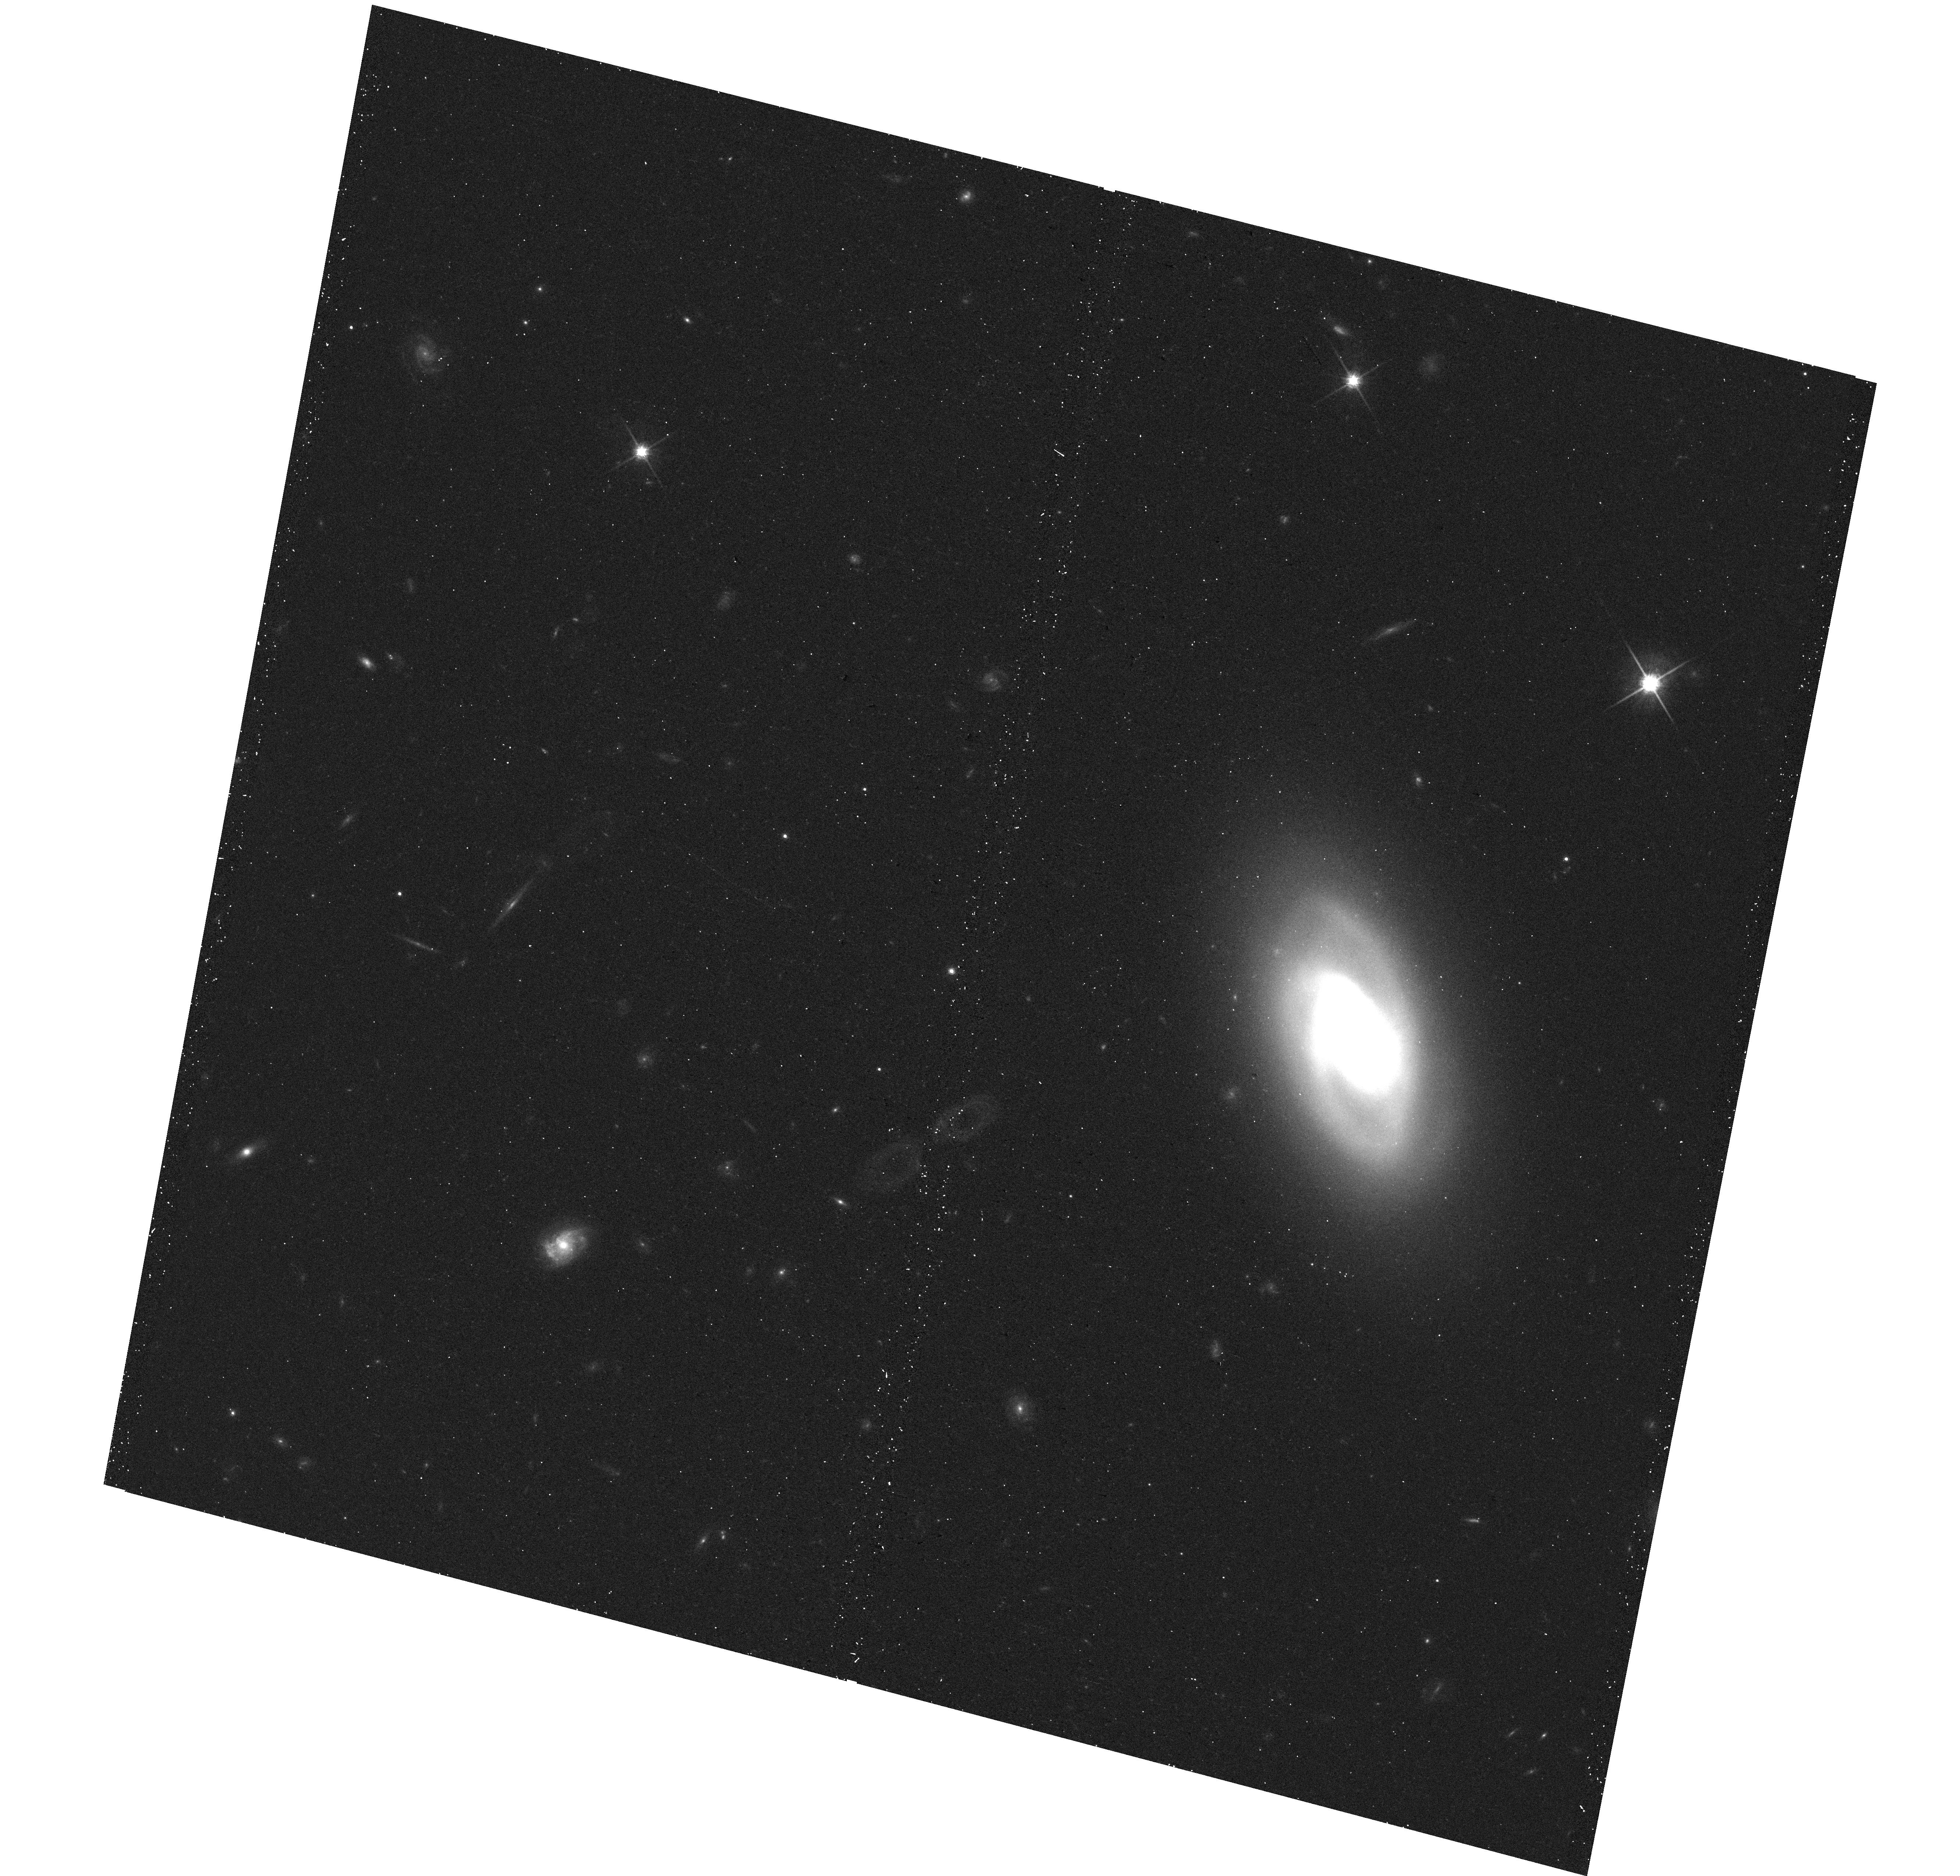
Target: IC-0860
Instrument: WFC3/UVIS
Filter: F814W
Exposure: 12 min
Observation ID: hst_14715_02_wfc3_uvis_f814w_id8n02

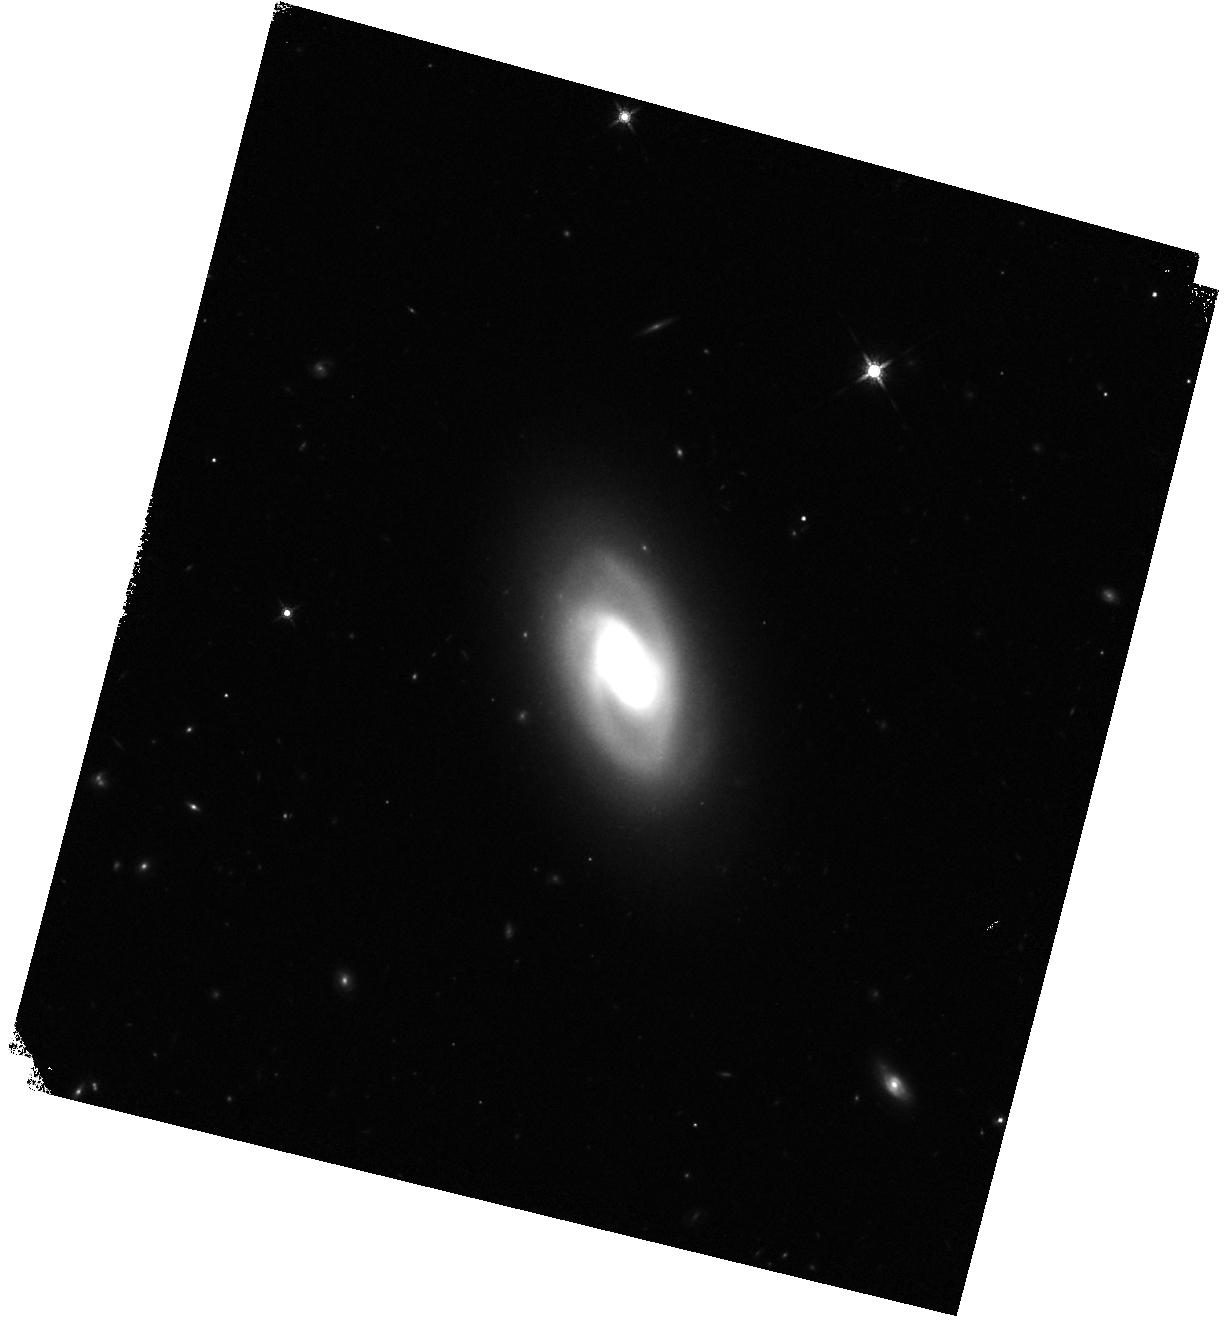
Target: IC-0860
Instrument: WFC3/IR
Filter: F160W
Exposure: 7 min
Observation ID: hst_14715_02_wfc3_ir_f160w_id8n02

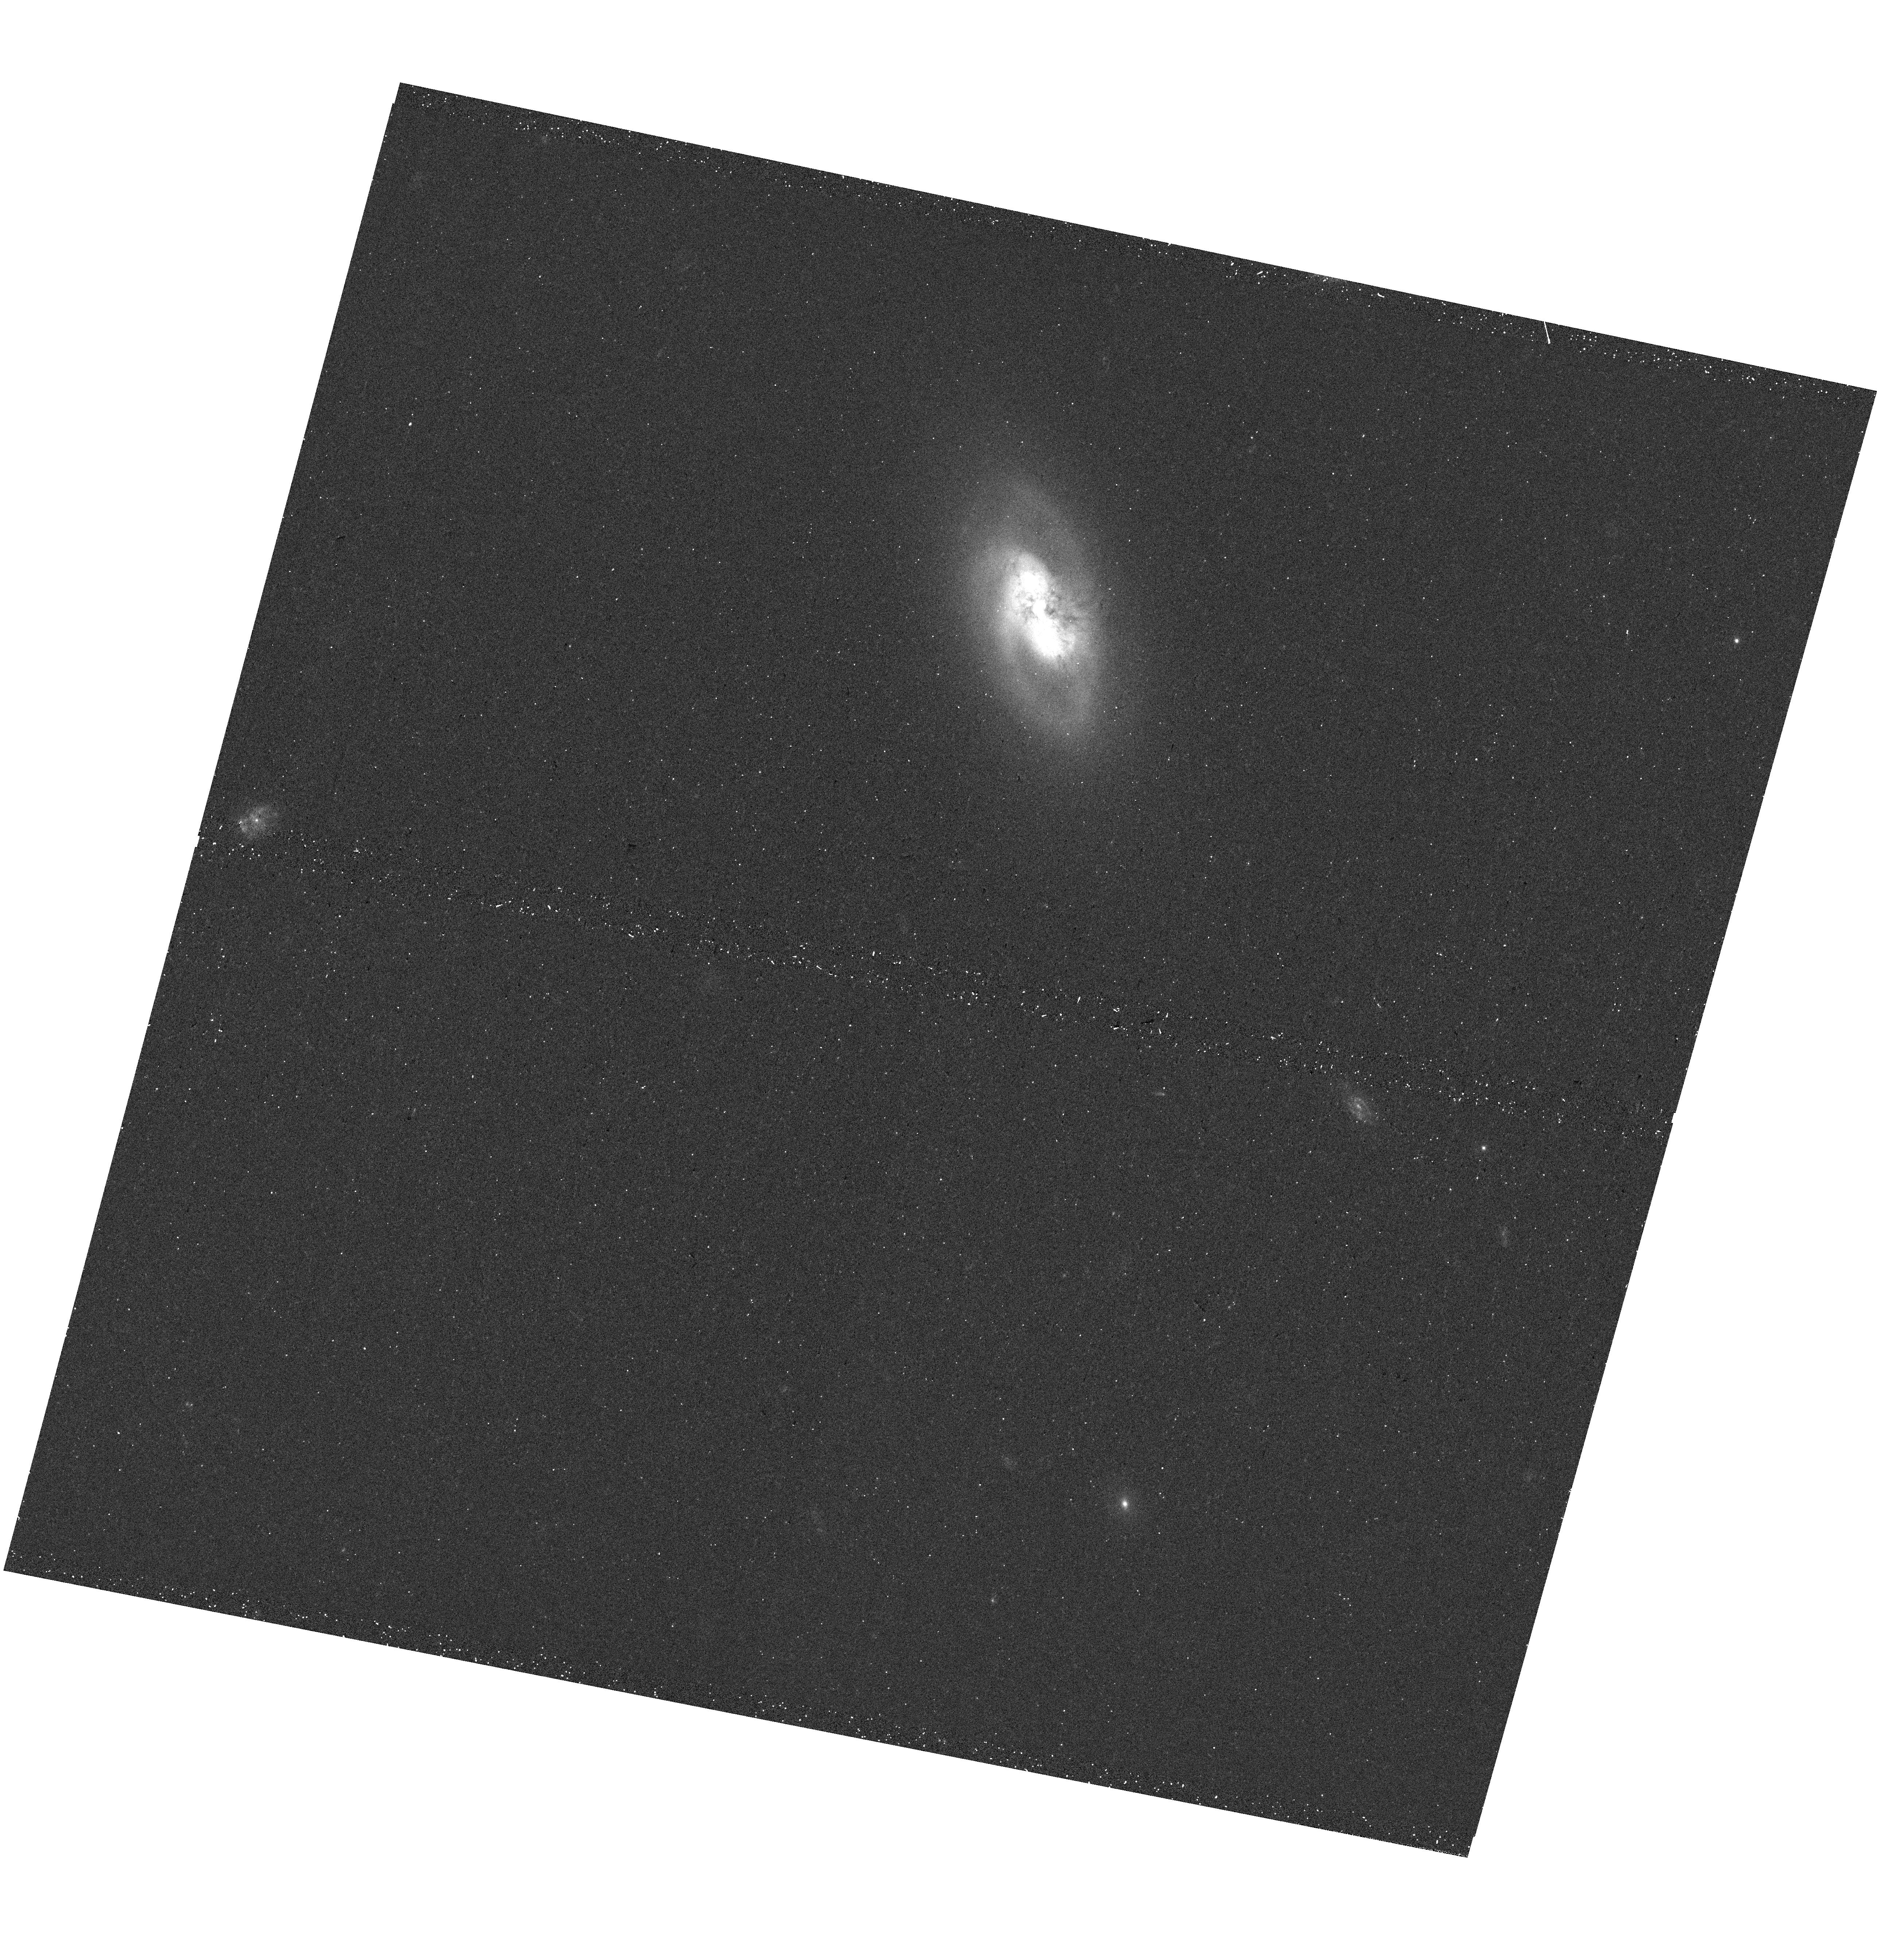
Target: IC-0860
Instrument: WFC3/UVIS
Filter: F438W
Exposure: 10 min
Observation ID: hst_14715_01_wfc3_uvis_f438w_id8n01

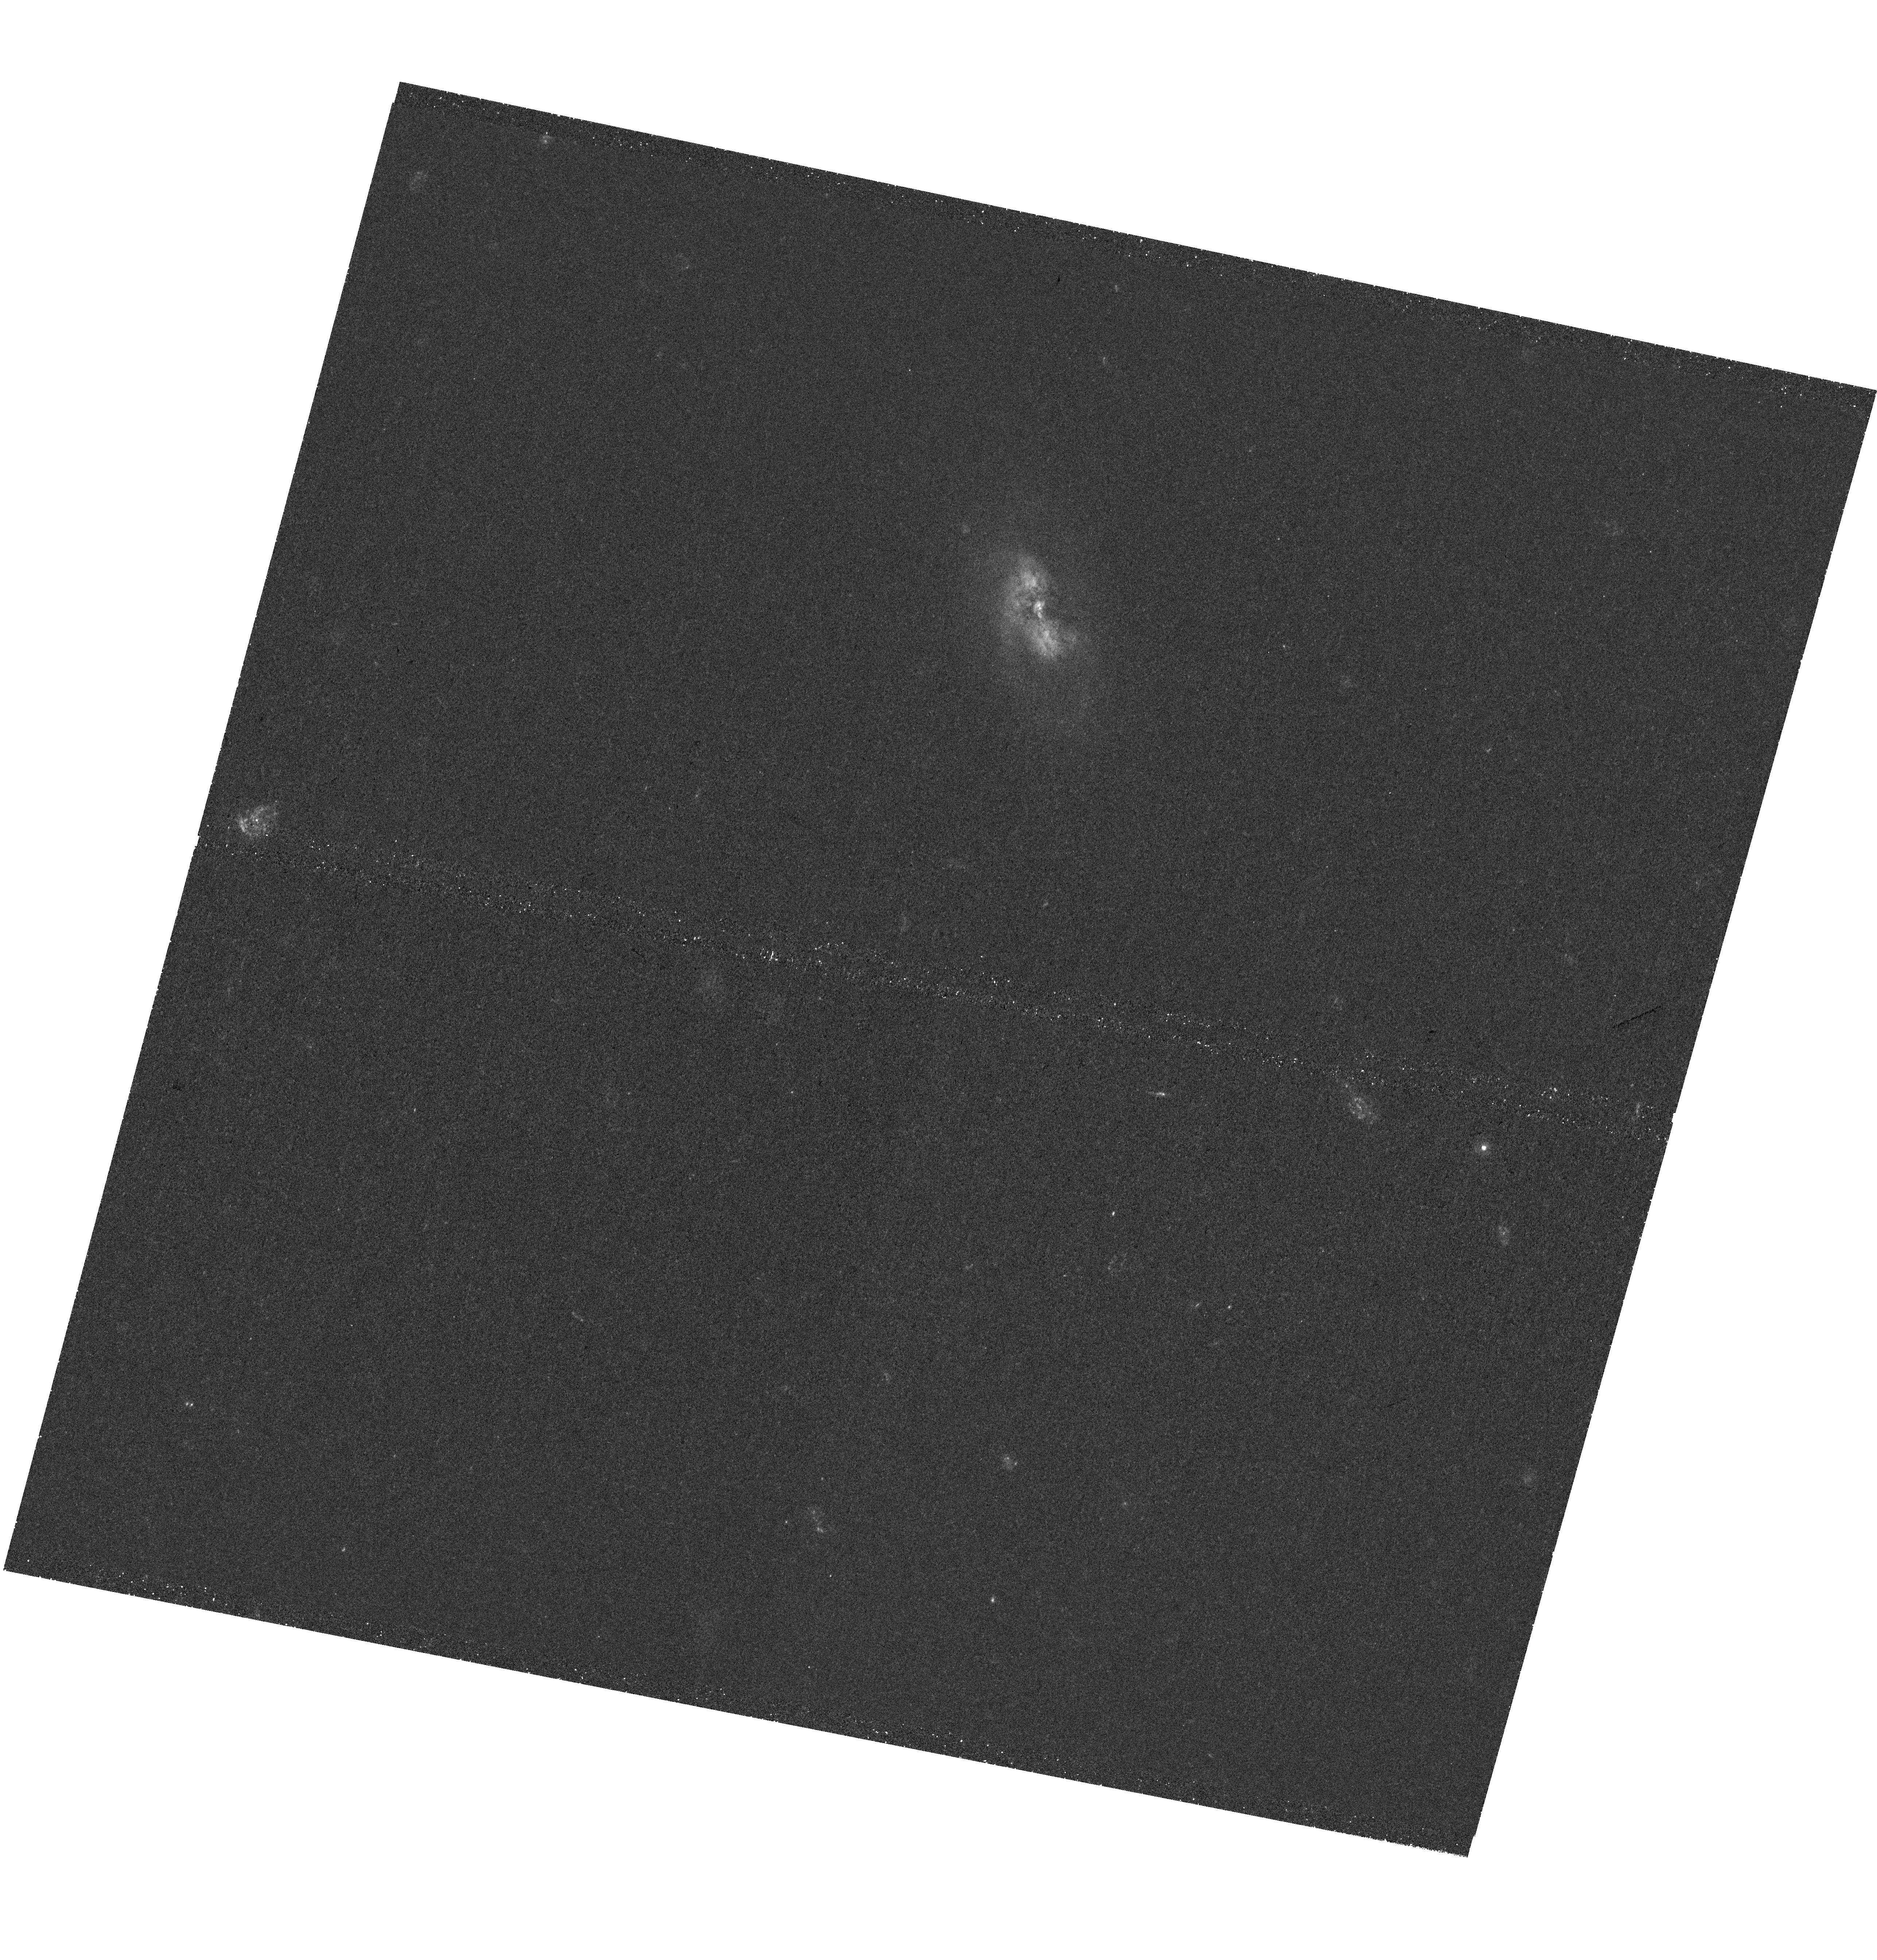
Target: IC-0860
Instrument: WFC3/UVIS
Filter: F275W
Exposure: 1.4 h
Observation ID: hst_14715_01_wfc3_uvis_f275w_id8n01

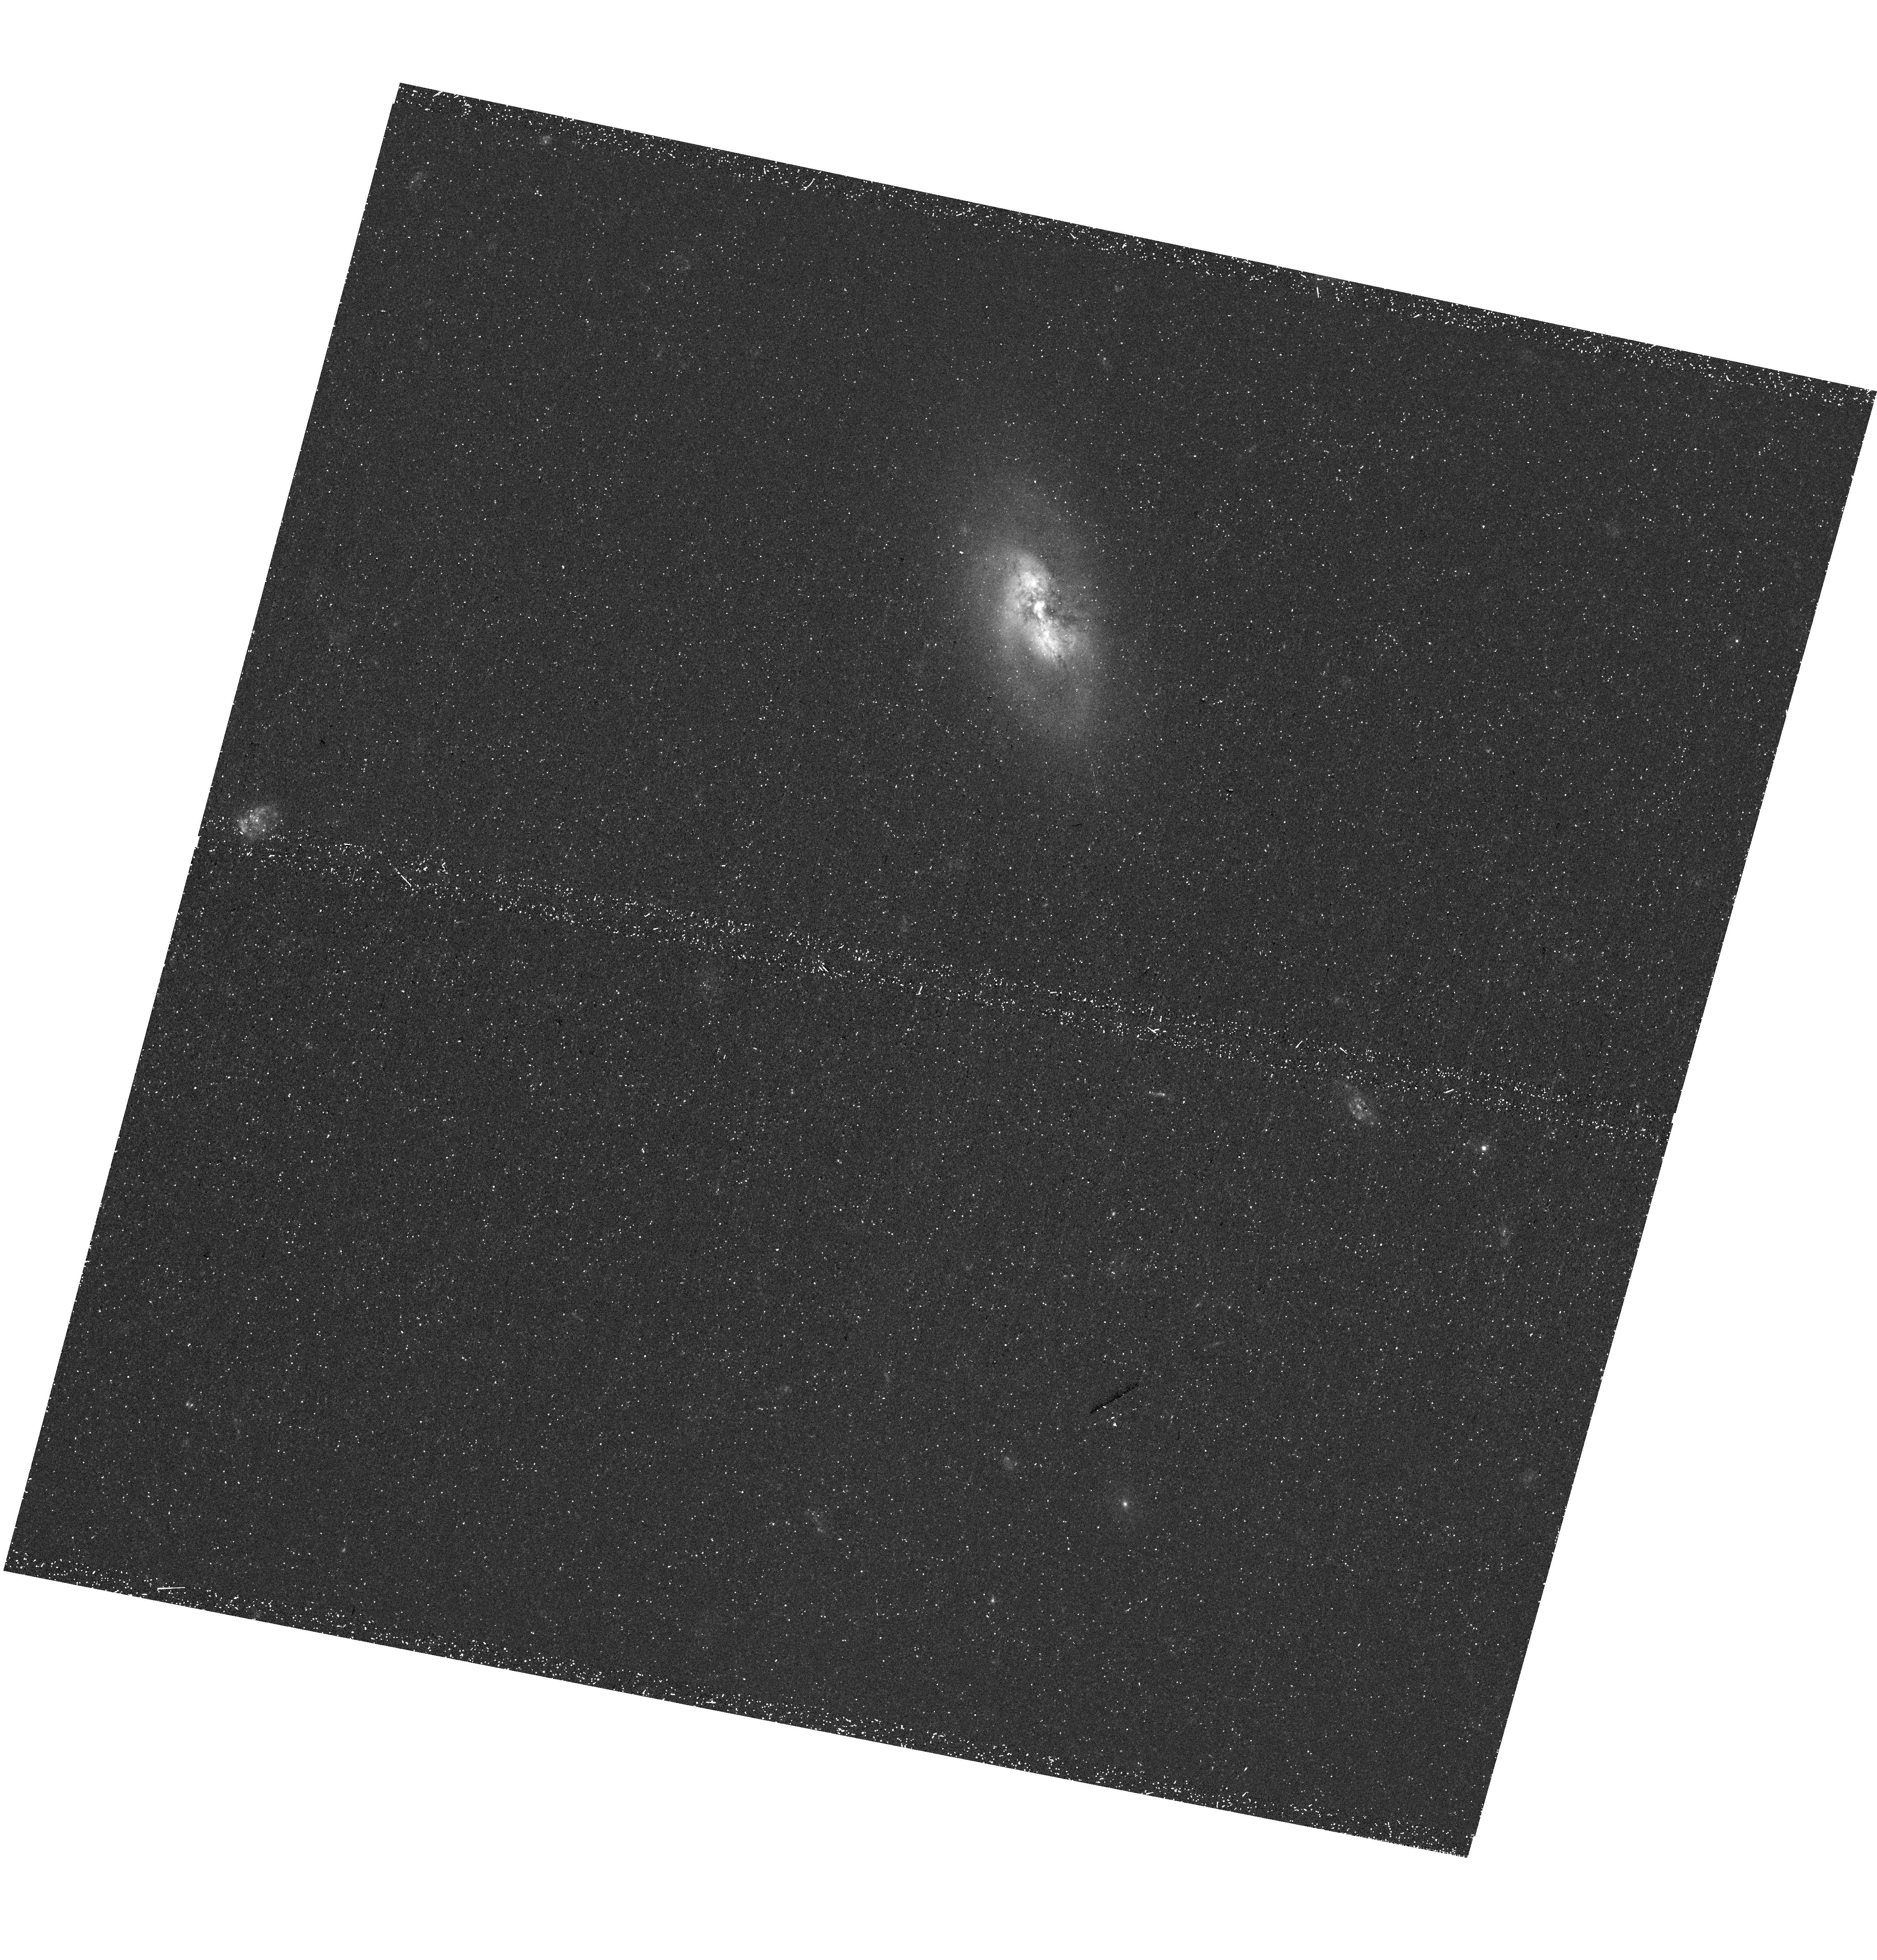
Target: IC-0860
Instrument: WFC3/UVIS
Filter: F336W
Exposure: 33 min
Observation ID: hst_14715_01_wfc3_uvis_f336w_id8n01

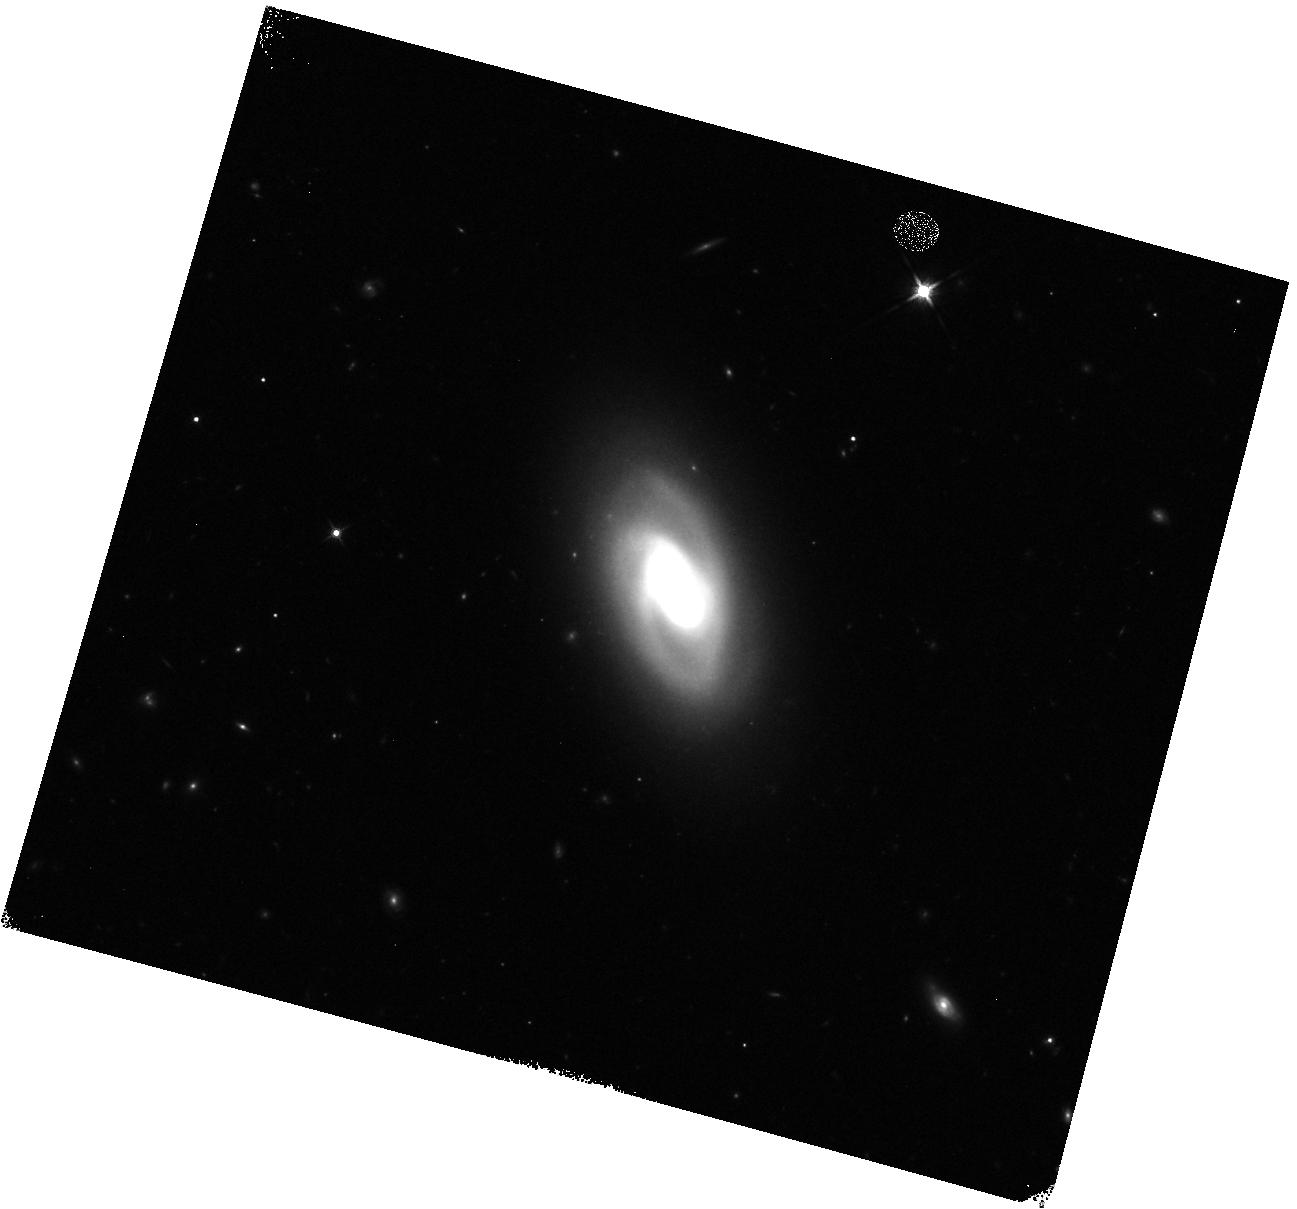
Target: IC-0860
Instrument: WFC3/IR
Filter: F140W
Exposure: 3 min
Observation ID: hst_14715_01_wfc3_ir_f140w_id8n01

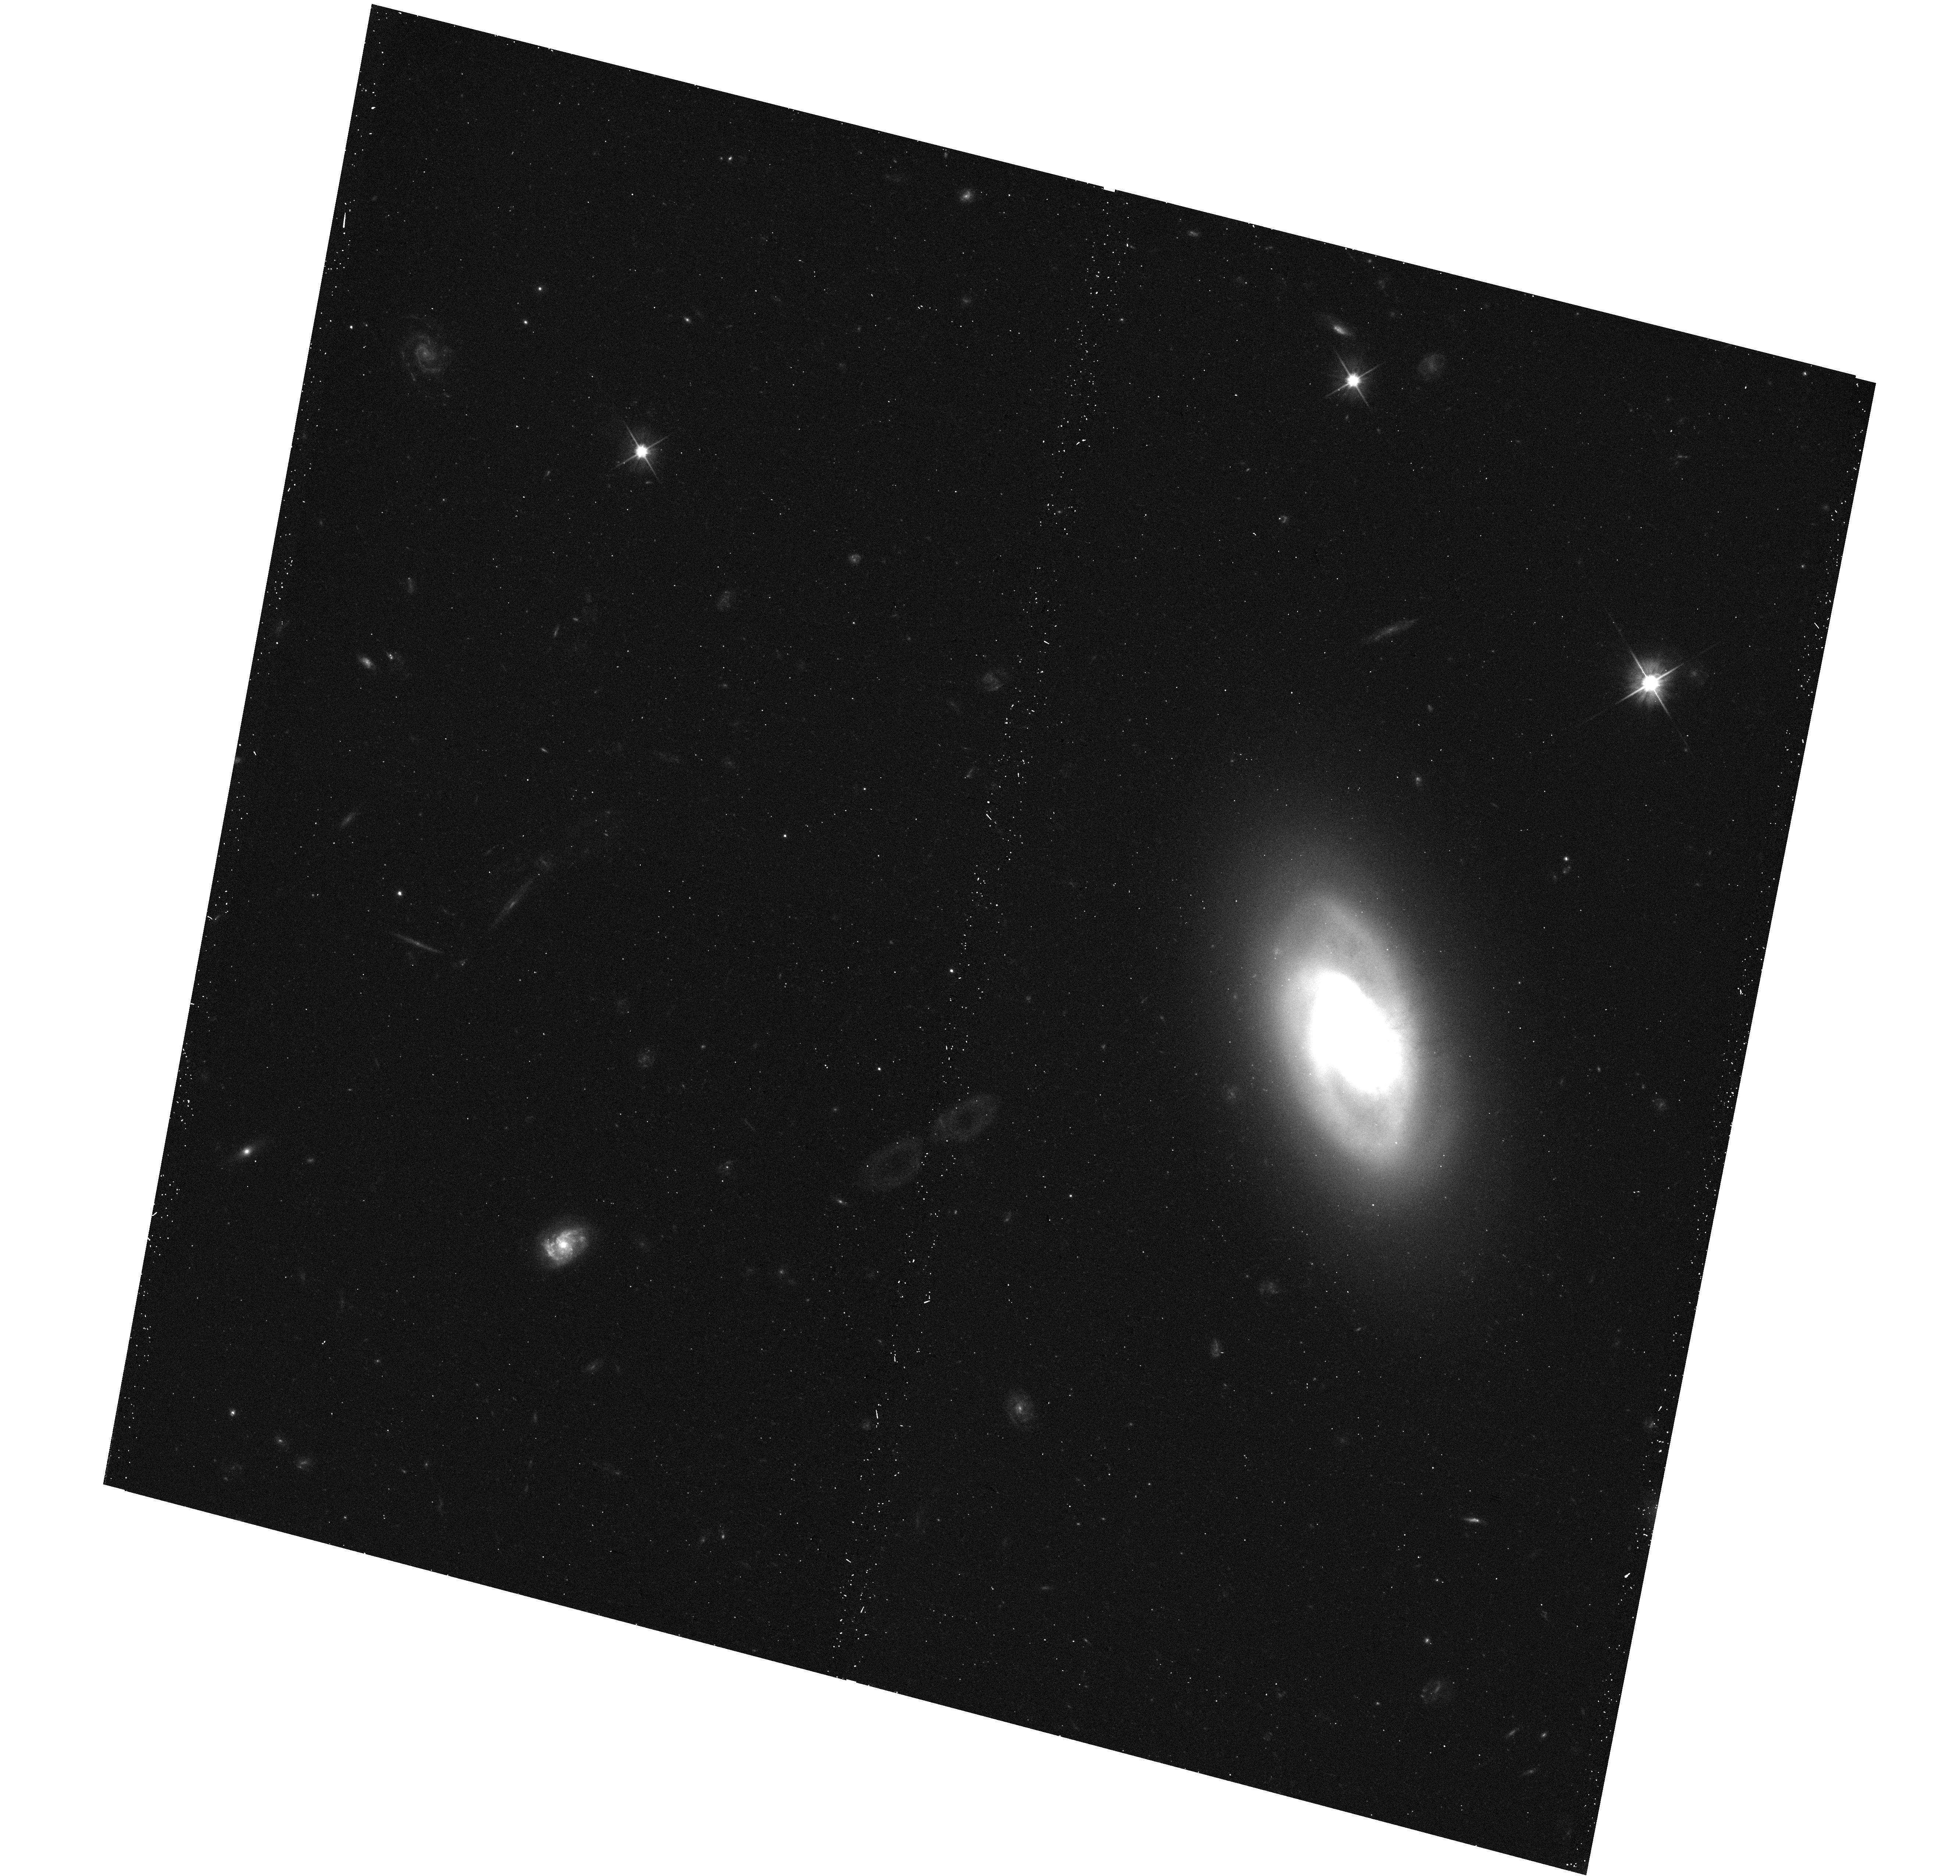
Target: IC-0860
Instrument: WFC3/UVIS
Filter: F606W
Exposure: 13 min
Observation ID: hst_14715_02_wfc3_uvis_f606w_id8n02

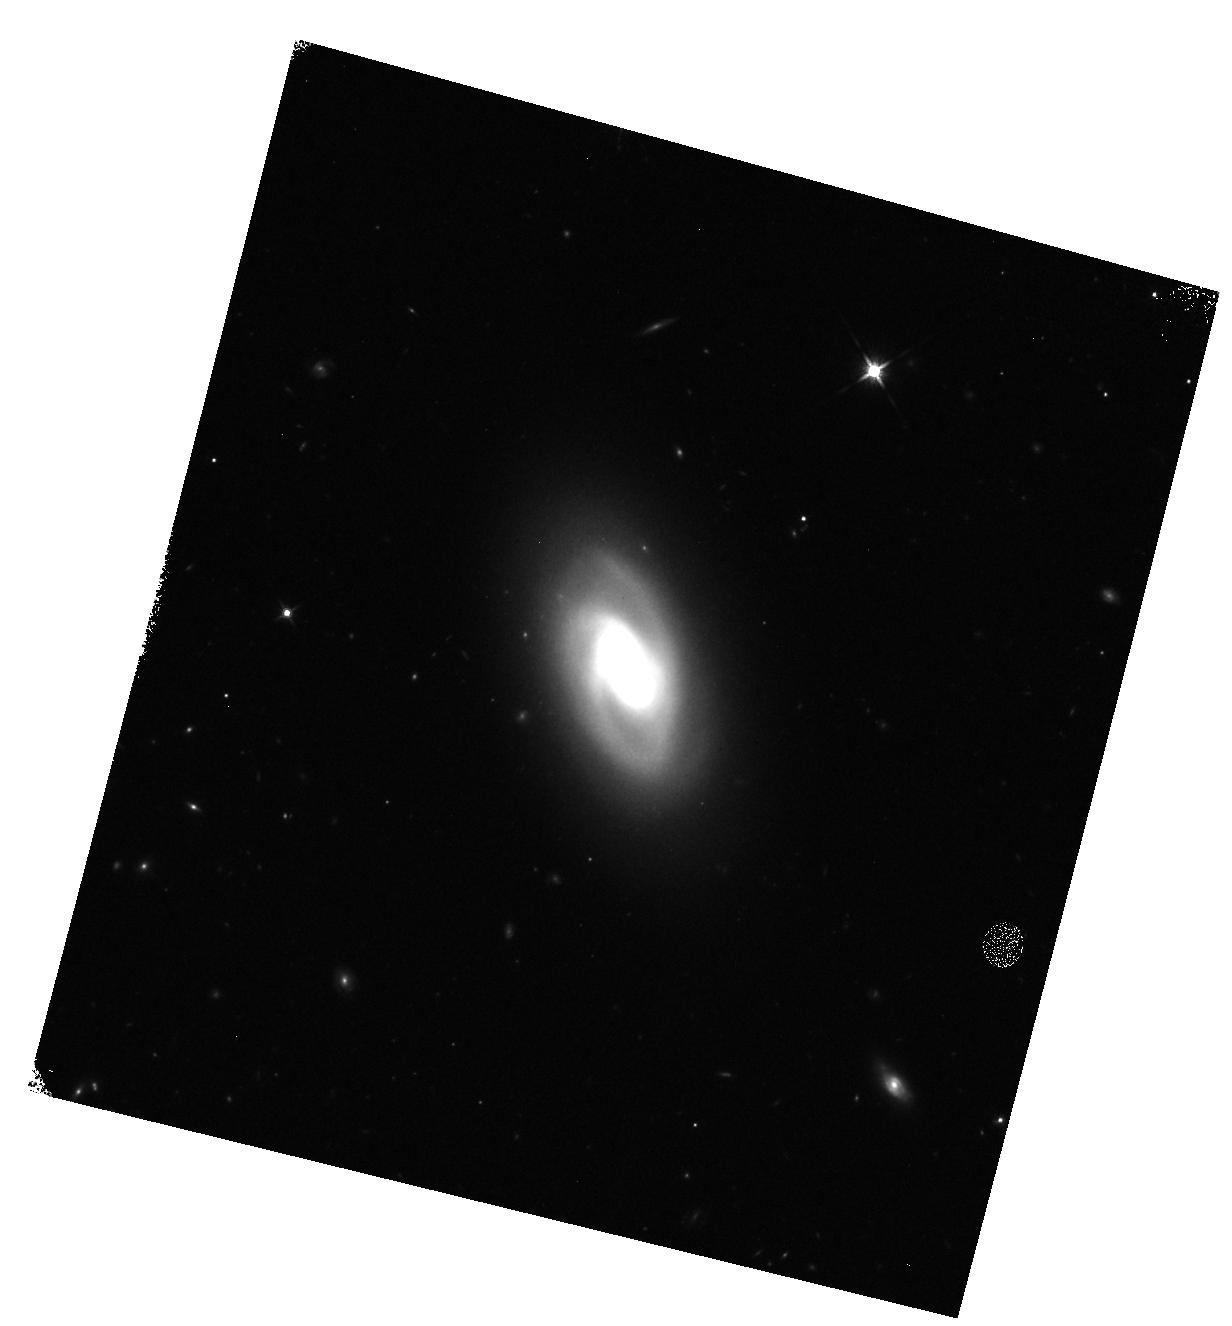
Target: IC-0860
Instrument: WFC3/IR
Filter: F140W
Exposure: 3 min
Observation ID: hst_14715_02_wfc3_ir_f140w_id8n02

Watching AGN feedback at its birth: HST observations of nascent outflow host IC860 (PI: Alatalo, Katherine Anne)

IC860 is a nearby IR-luminous early-type spiral with a unique set of properties: it is a shocked, poststarburst galaxy that hosts an AGN-driven neutral wind and a compact core of molecular gas. IC860 can serve as a rosetta stone for the early stages of triggering AGN feedback. We propose to use WFC3 on HST to obtain NUV, optical and near-IR imaging of IC860. We will create a spatially-resolved history of star formation quenching through SED-fitting of 7 requested broadband filters, and compare the spatially resolved star formation histories to in different positions within the underlying stellar features (such as spiral structure) that might define a narrative of how star formation is quenching in IC860. These observations will also resolve the super-star cluster sites to trace the most recent star formation. Finally, these observations will trace the mass of the outflow by building an absorption map of the dust. IC860 presents a unique opportunity to study a galaxy at an early stage of transitioning from blue spiral to red early-type galaxy, that also hosts an AGN-driven neutral wind and a compact, turbulent molecular gas core.